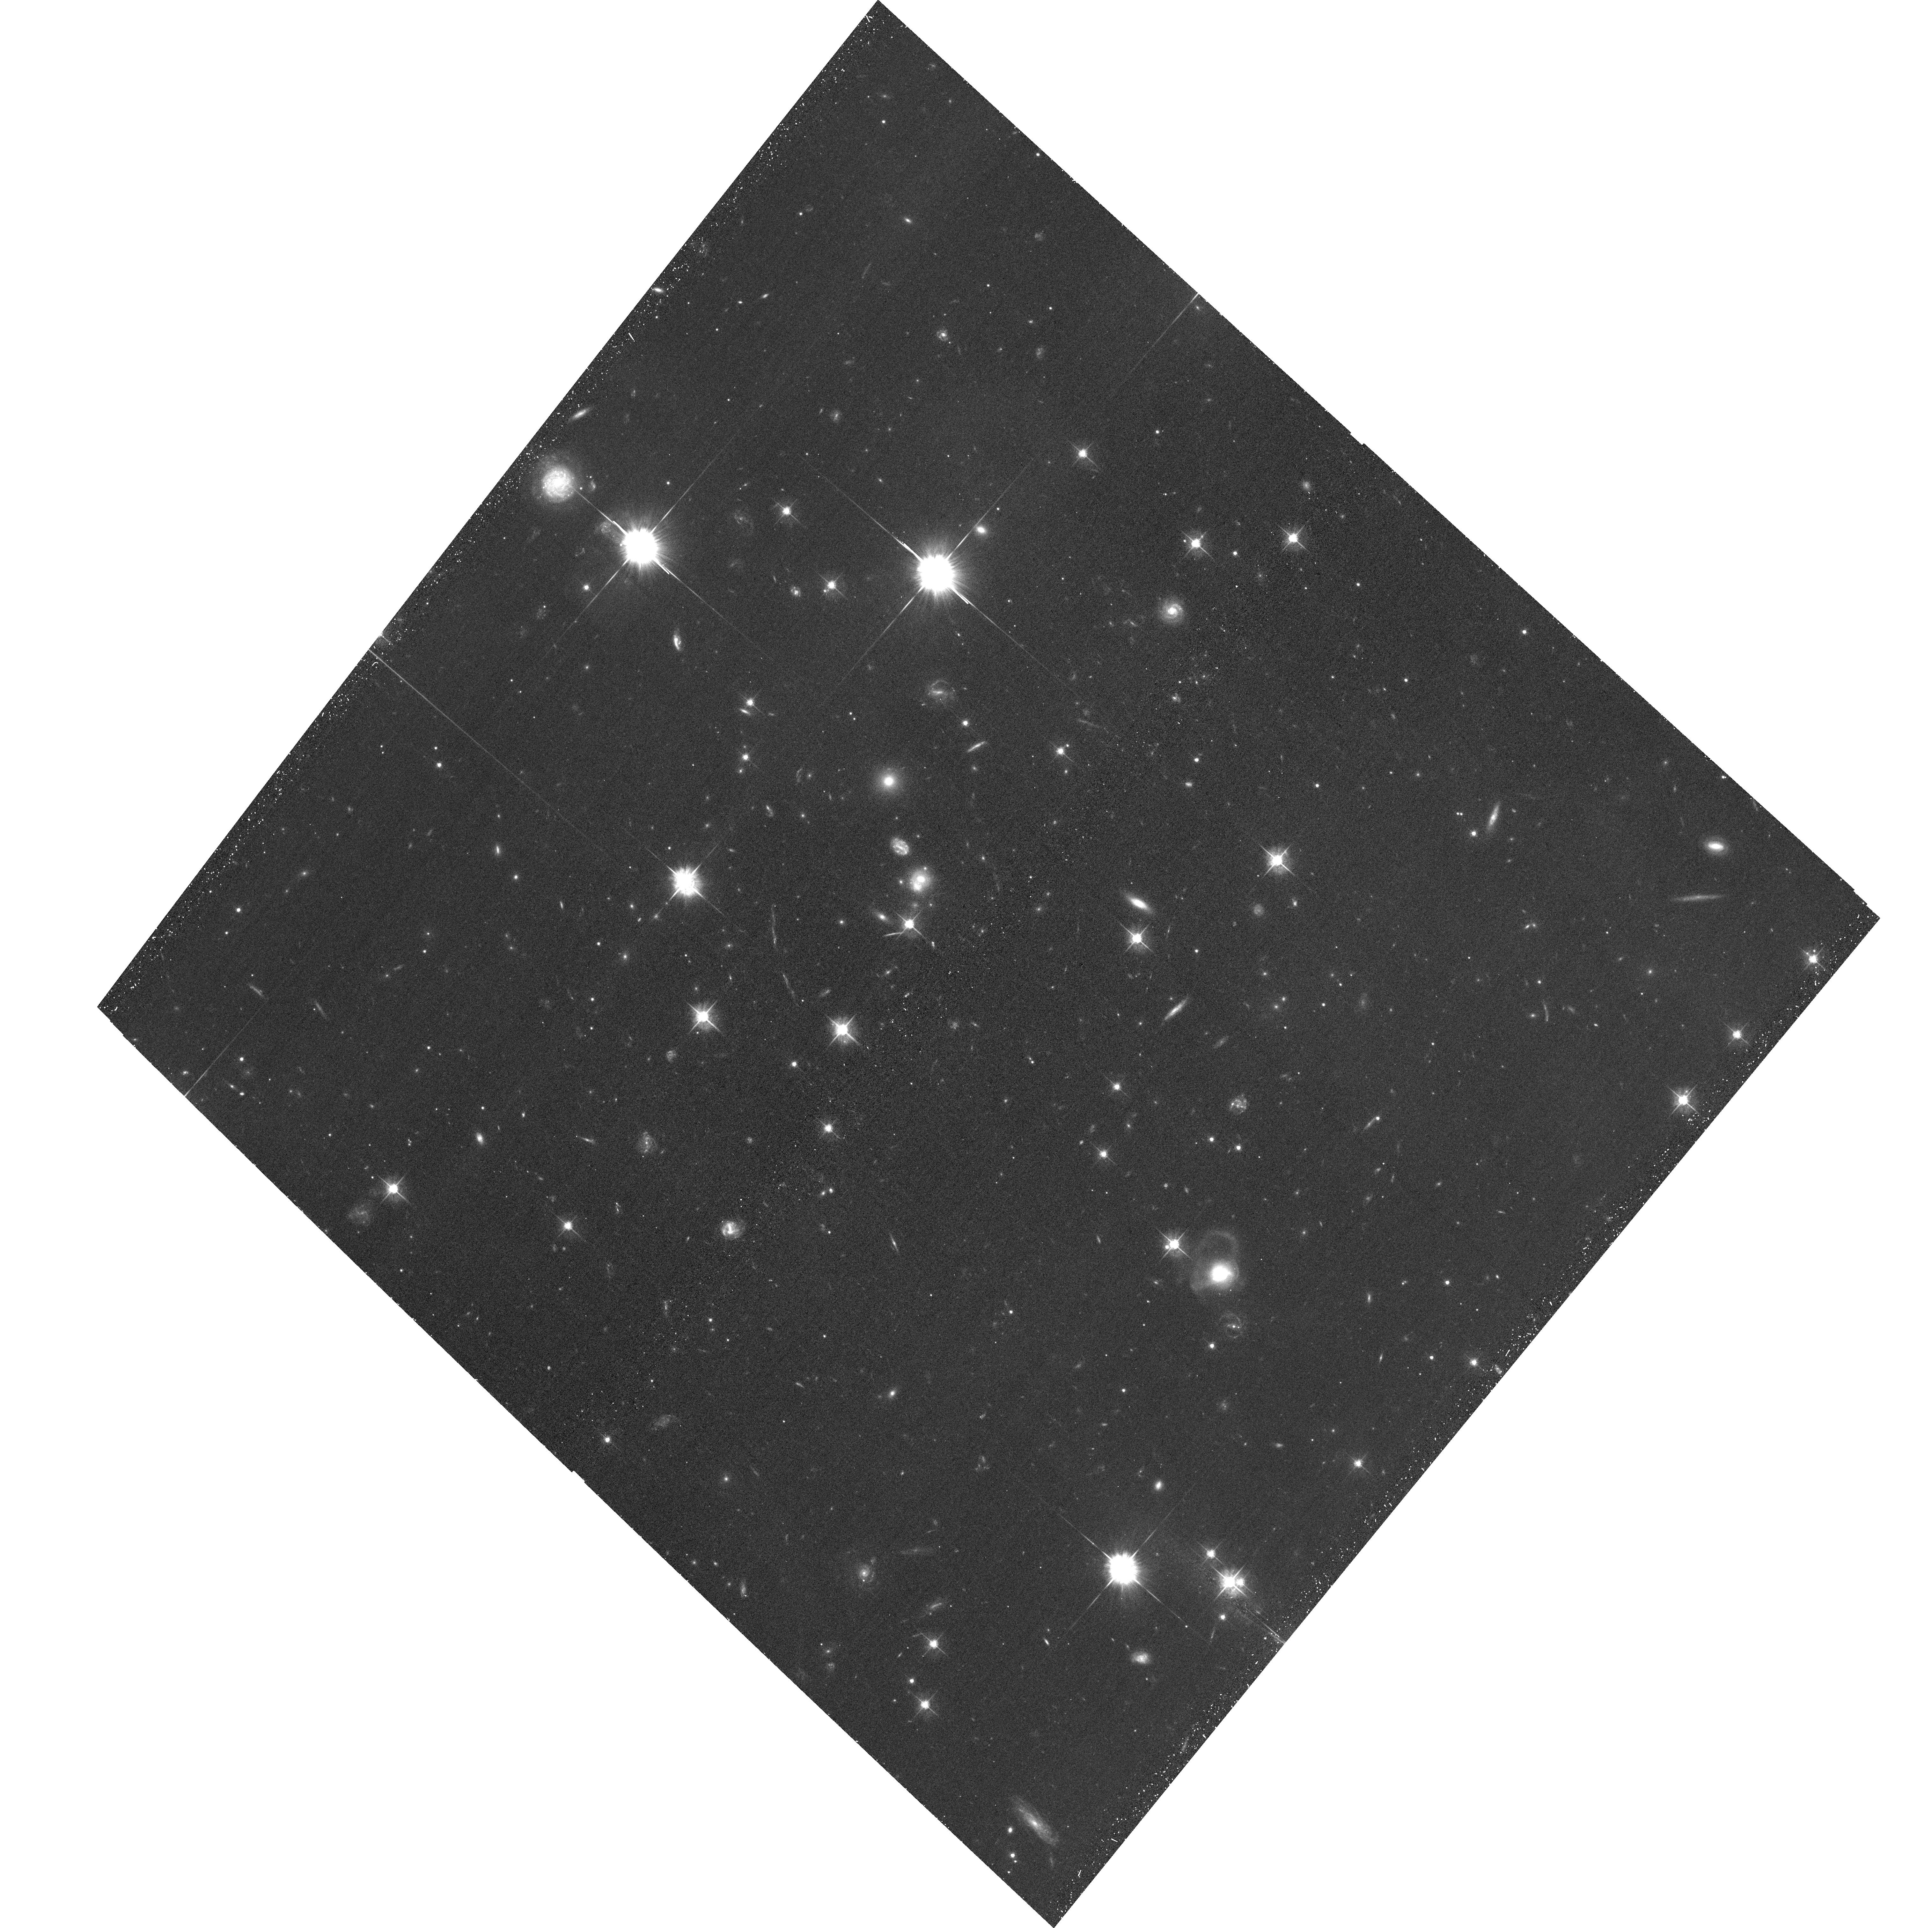
Target: PSZ1-G295.24-21.55
Instrument: ACS/WFC
Filter: F555W
Exposure: 45 min
Observation ID: hst_14205_03_acs_wfc_f555w_jcvx03

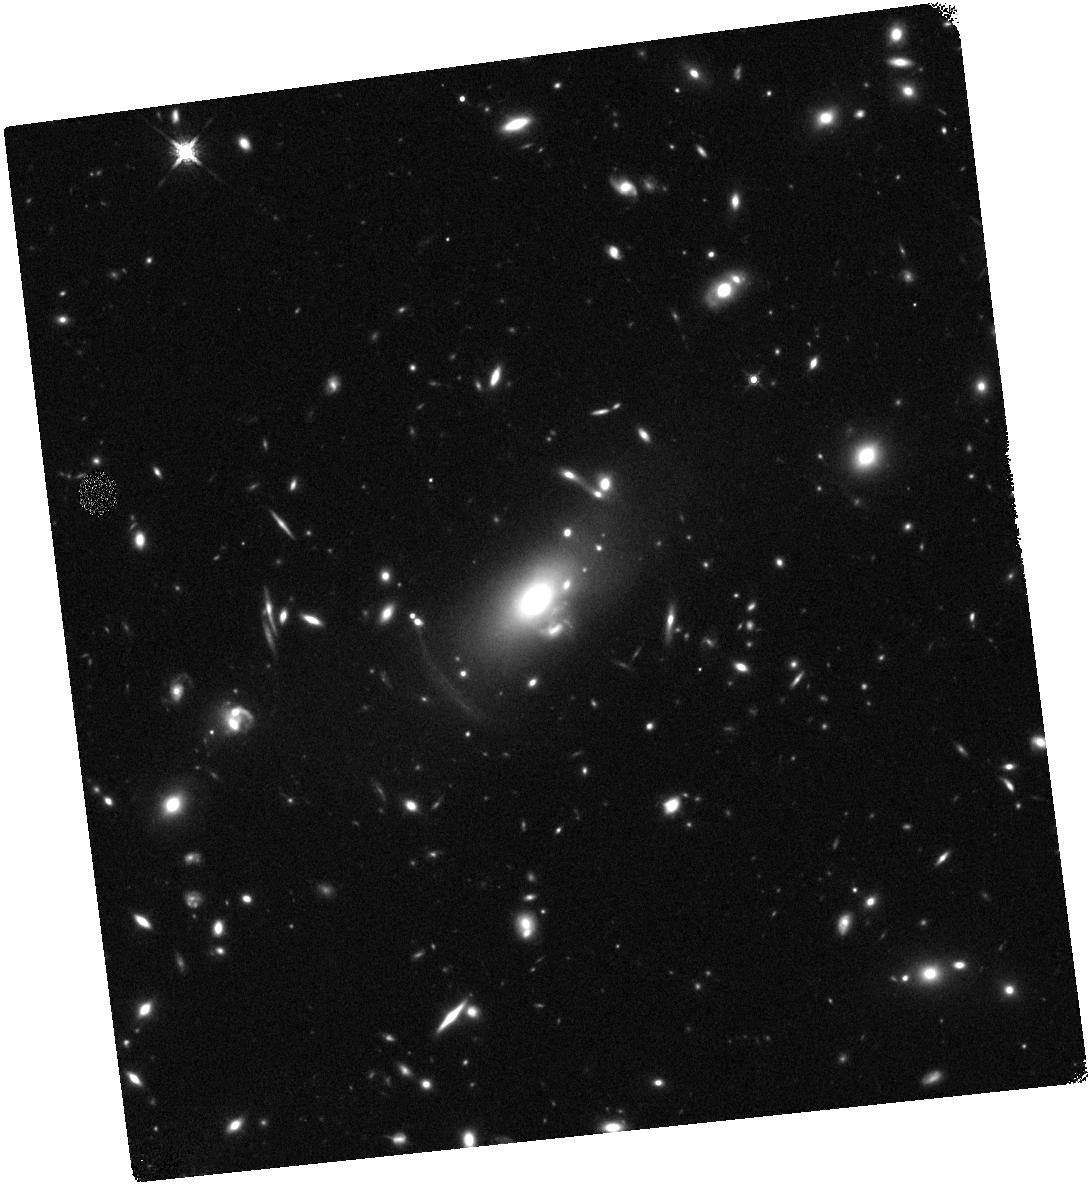
Target: MACSJ0150.3-1005
Instrument: WFC3/IR
Filter: F160W
Exposure: 20 min
Observation ID: hst_14205_01_wfc3_ir_f160w_icvx01

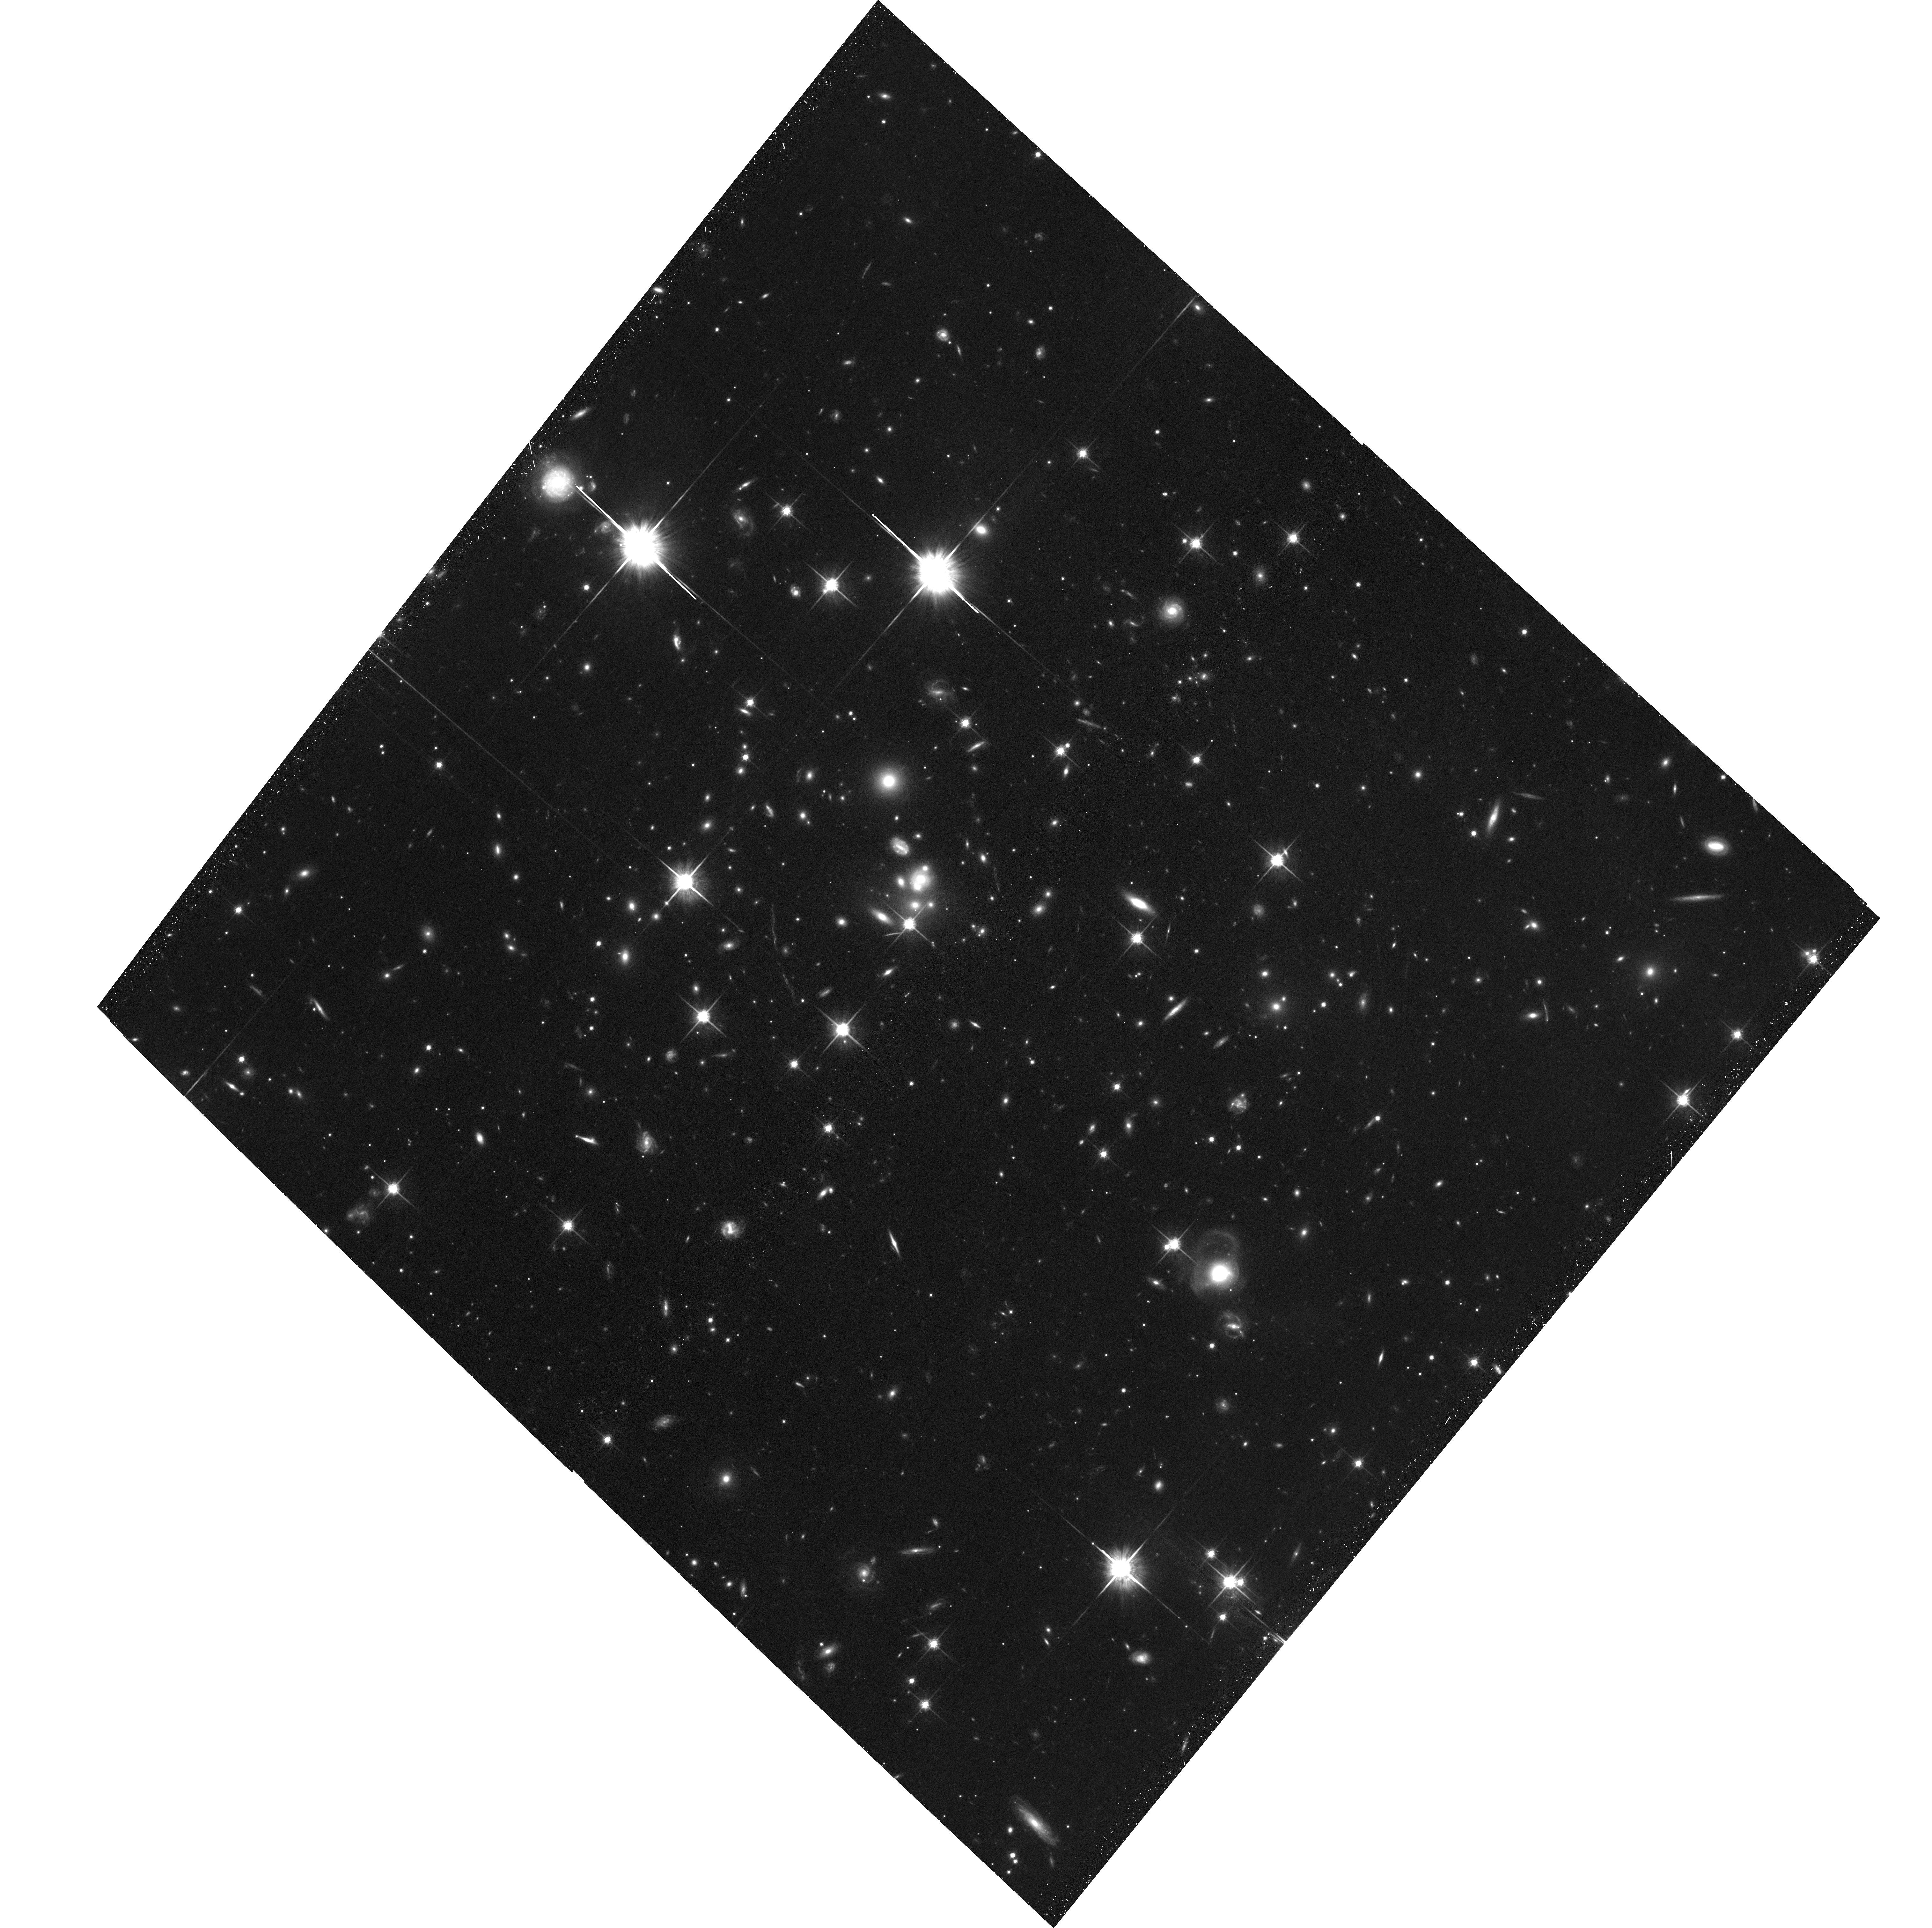
Target: PSZ1-G295.24-21.55
Instrument: ACS/WFC
Filter: F814W
Exposure: 48 min
Observation ID: hst_14205_03_acs_wfc_f814w_jcvx03

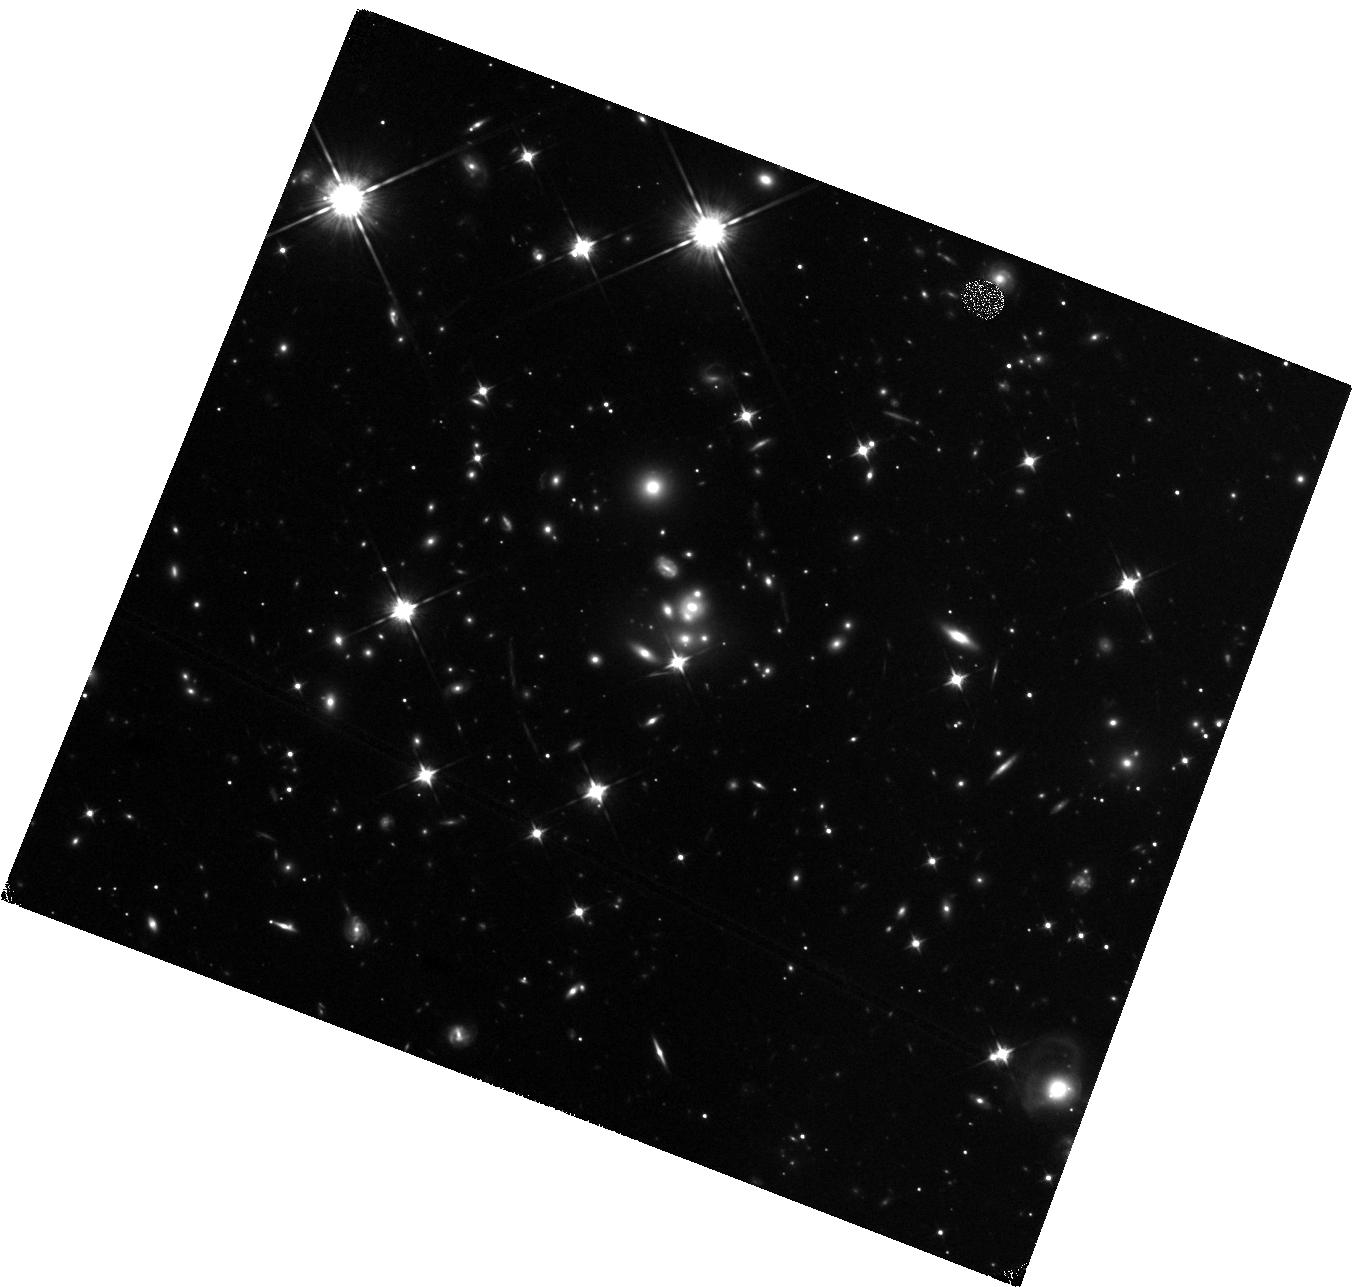
Target: PSZ1-G295.24-21.55
Instrument: WFC3/IR
Filter: F105W
Exposure: 23 min
Observation ID: hst_14205_02_wfc3_ir_f105w_icvx02

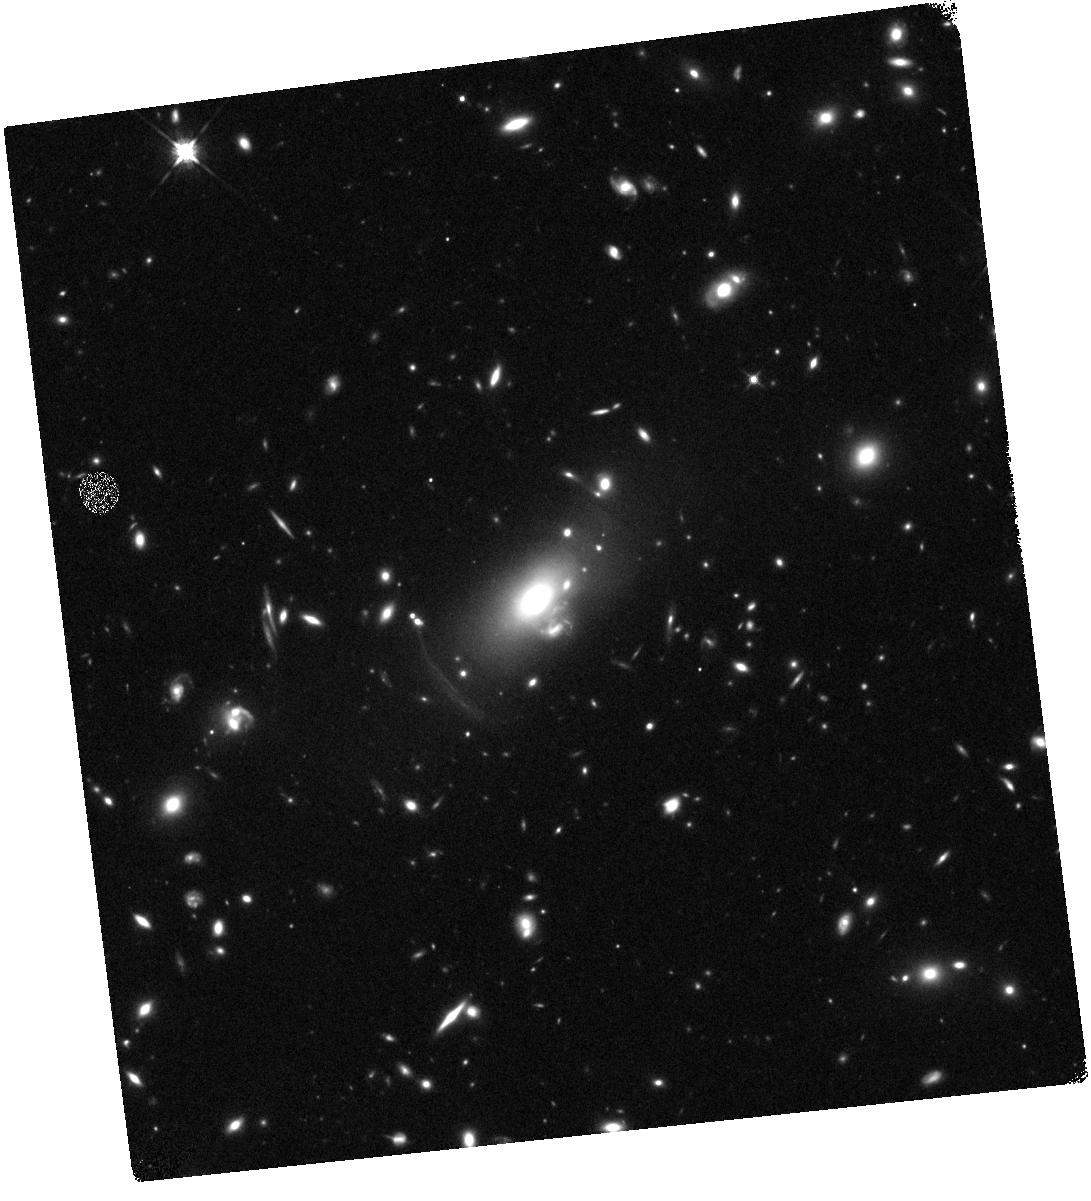
Target: MACSJ0150.3-1005
Instrument: WFC3/IR
Filter: F125W
Exposure: 20 min
Observation ID: hst_14205_01_wfc3_ir_f125w_icvx01

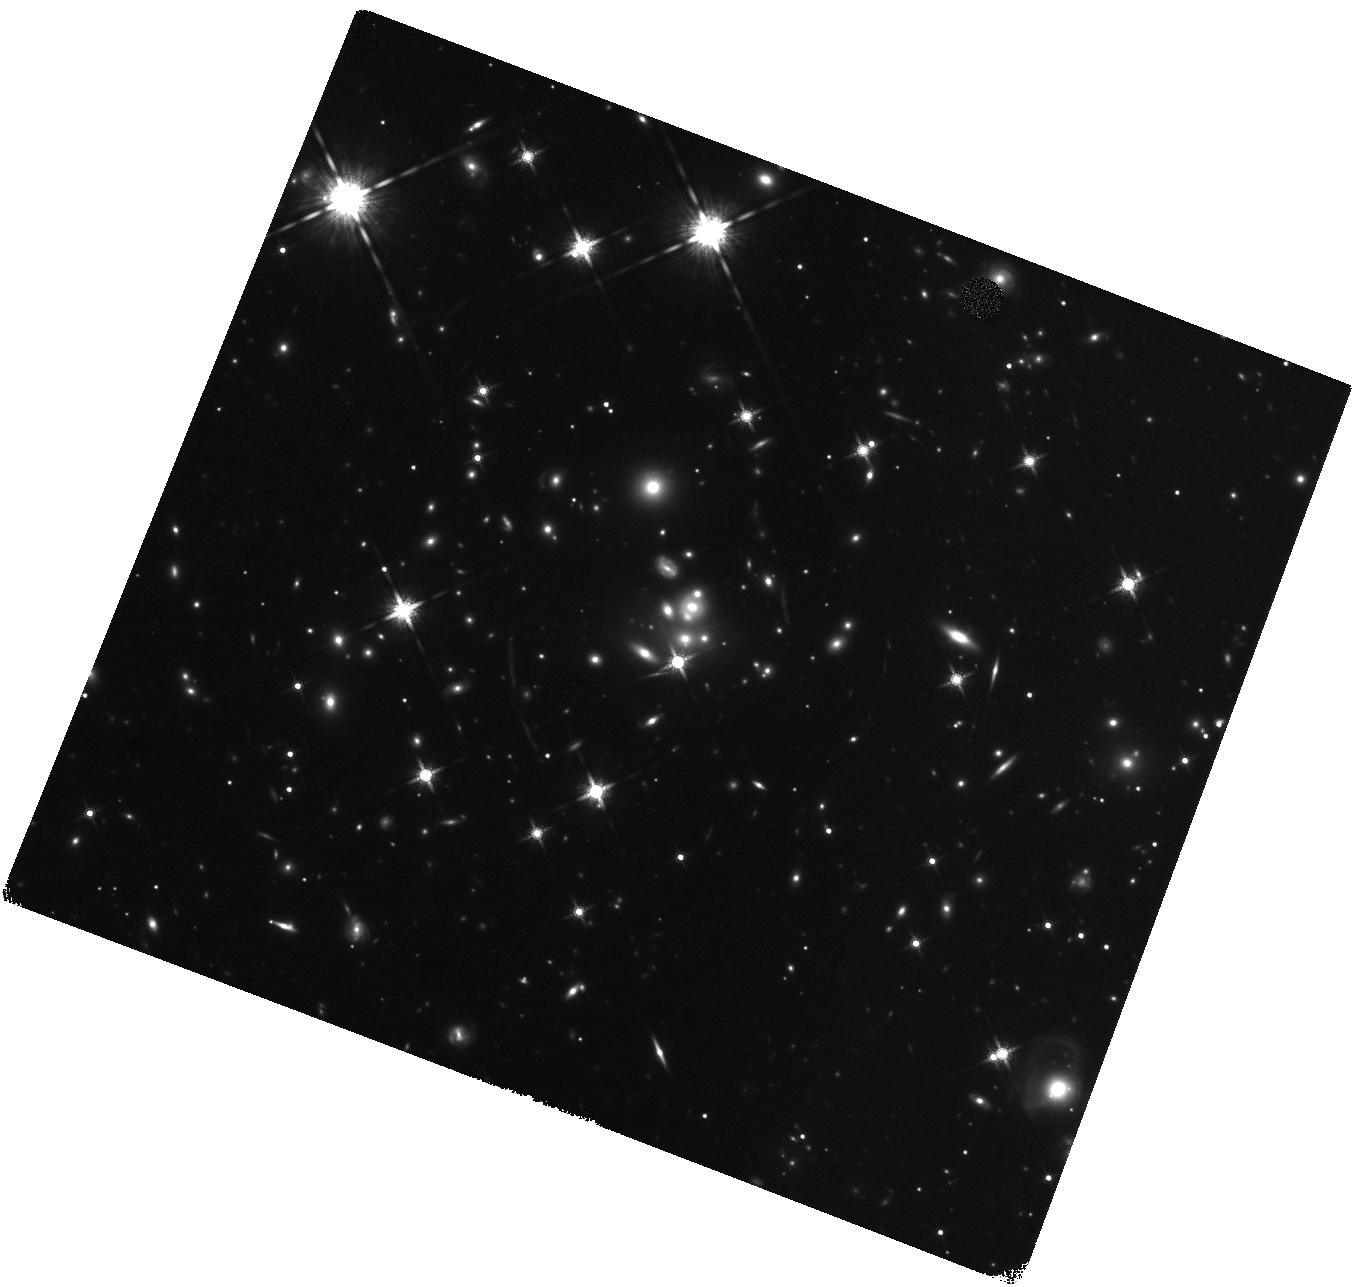
Target: PSZ1-G295.24-21.55
Instrument: WFC3/IR
Filter: F160W
Exposure: 23 min
Observation ID: hst_14205_02_wfc3_ir_f160w_icvx02

Early Quiescent Galaxies Under the Magnifying Glass (PI: Newman, Andrew B.)

By a redshift of z~2, half of the massive galaxy (>10^11 Msol) population consists of systems with little or no star formation and physical sizes that are remarkably small (~1 kpc) for their mass. Much effort has been devoted to understanding the star-forming progenitors of these "red nuggets" and their substantial growth in size over the last 11 Gyr. However, major questions remain. A key barrier is our inability to resolve the structure and dynamics of these compact galaxies, which are only marginally resolved even with HST. This proposal addresses this limitation by harnessing gravitational lensing. We propose observations of two spectroscopically confirmed quiescent galaxies at z=2-3 that are magnified by foreground clusters. By coupling this magnification with HST resolution, our proposed observations with allow us to: (1) Resolve the central stellar densities of these galaxies within half of the effective radius, thereby stringently testing the hypothesized "inside out" growth paradigm and constraining the physical mechanisms driving size growth; (2) Probe the homogeneity of the stellar populations of these compact galaxies by measuring color gradients within ~1 kpc; (3) Construct lens models to interpret existing spatially-resolved NIR spectroscopy and measure resolved stellar kinematics for the first time in these systems. Our proposed targets are rare and valuable resources that provide the only route toward better resolving the internal structure of z>2 quiescent galaxies in advance of JWST.